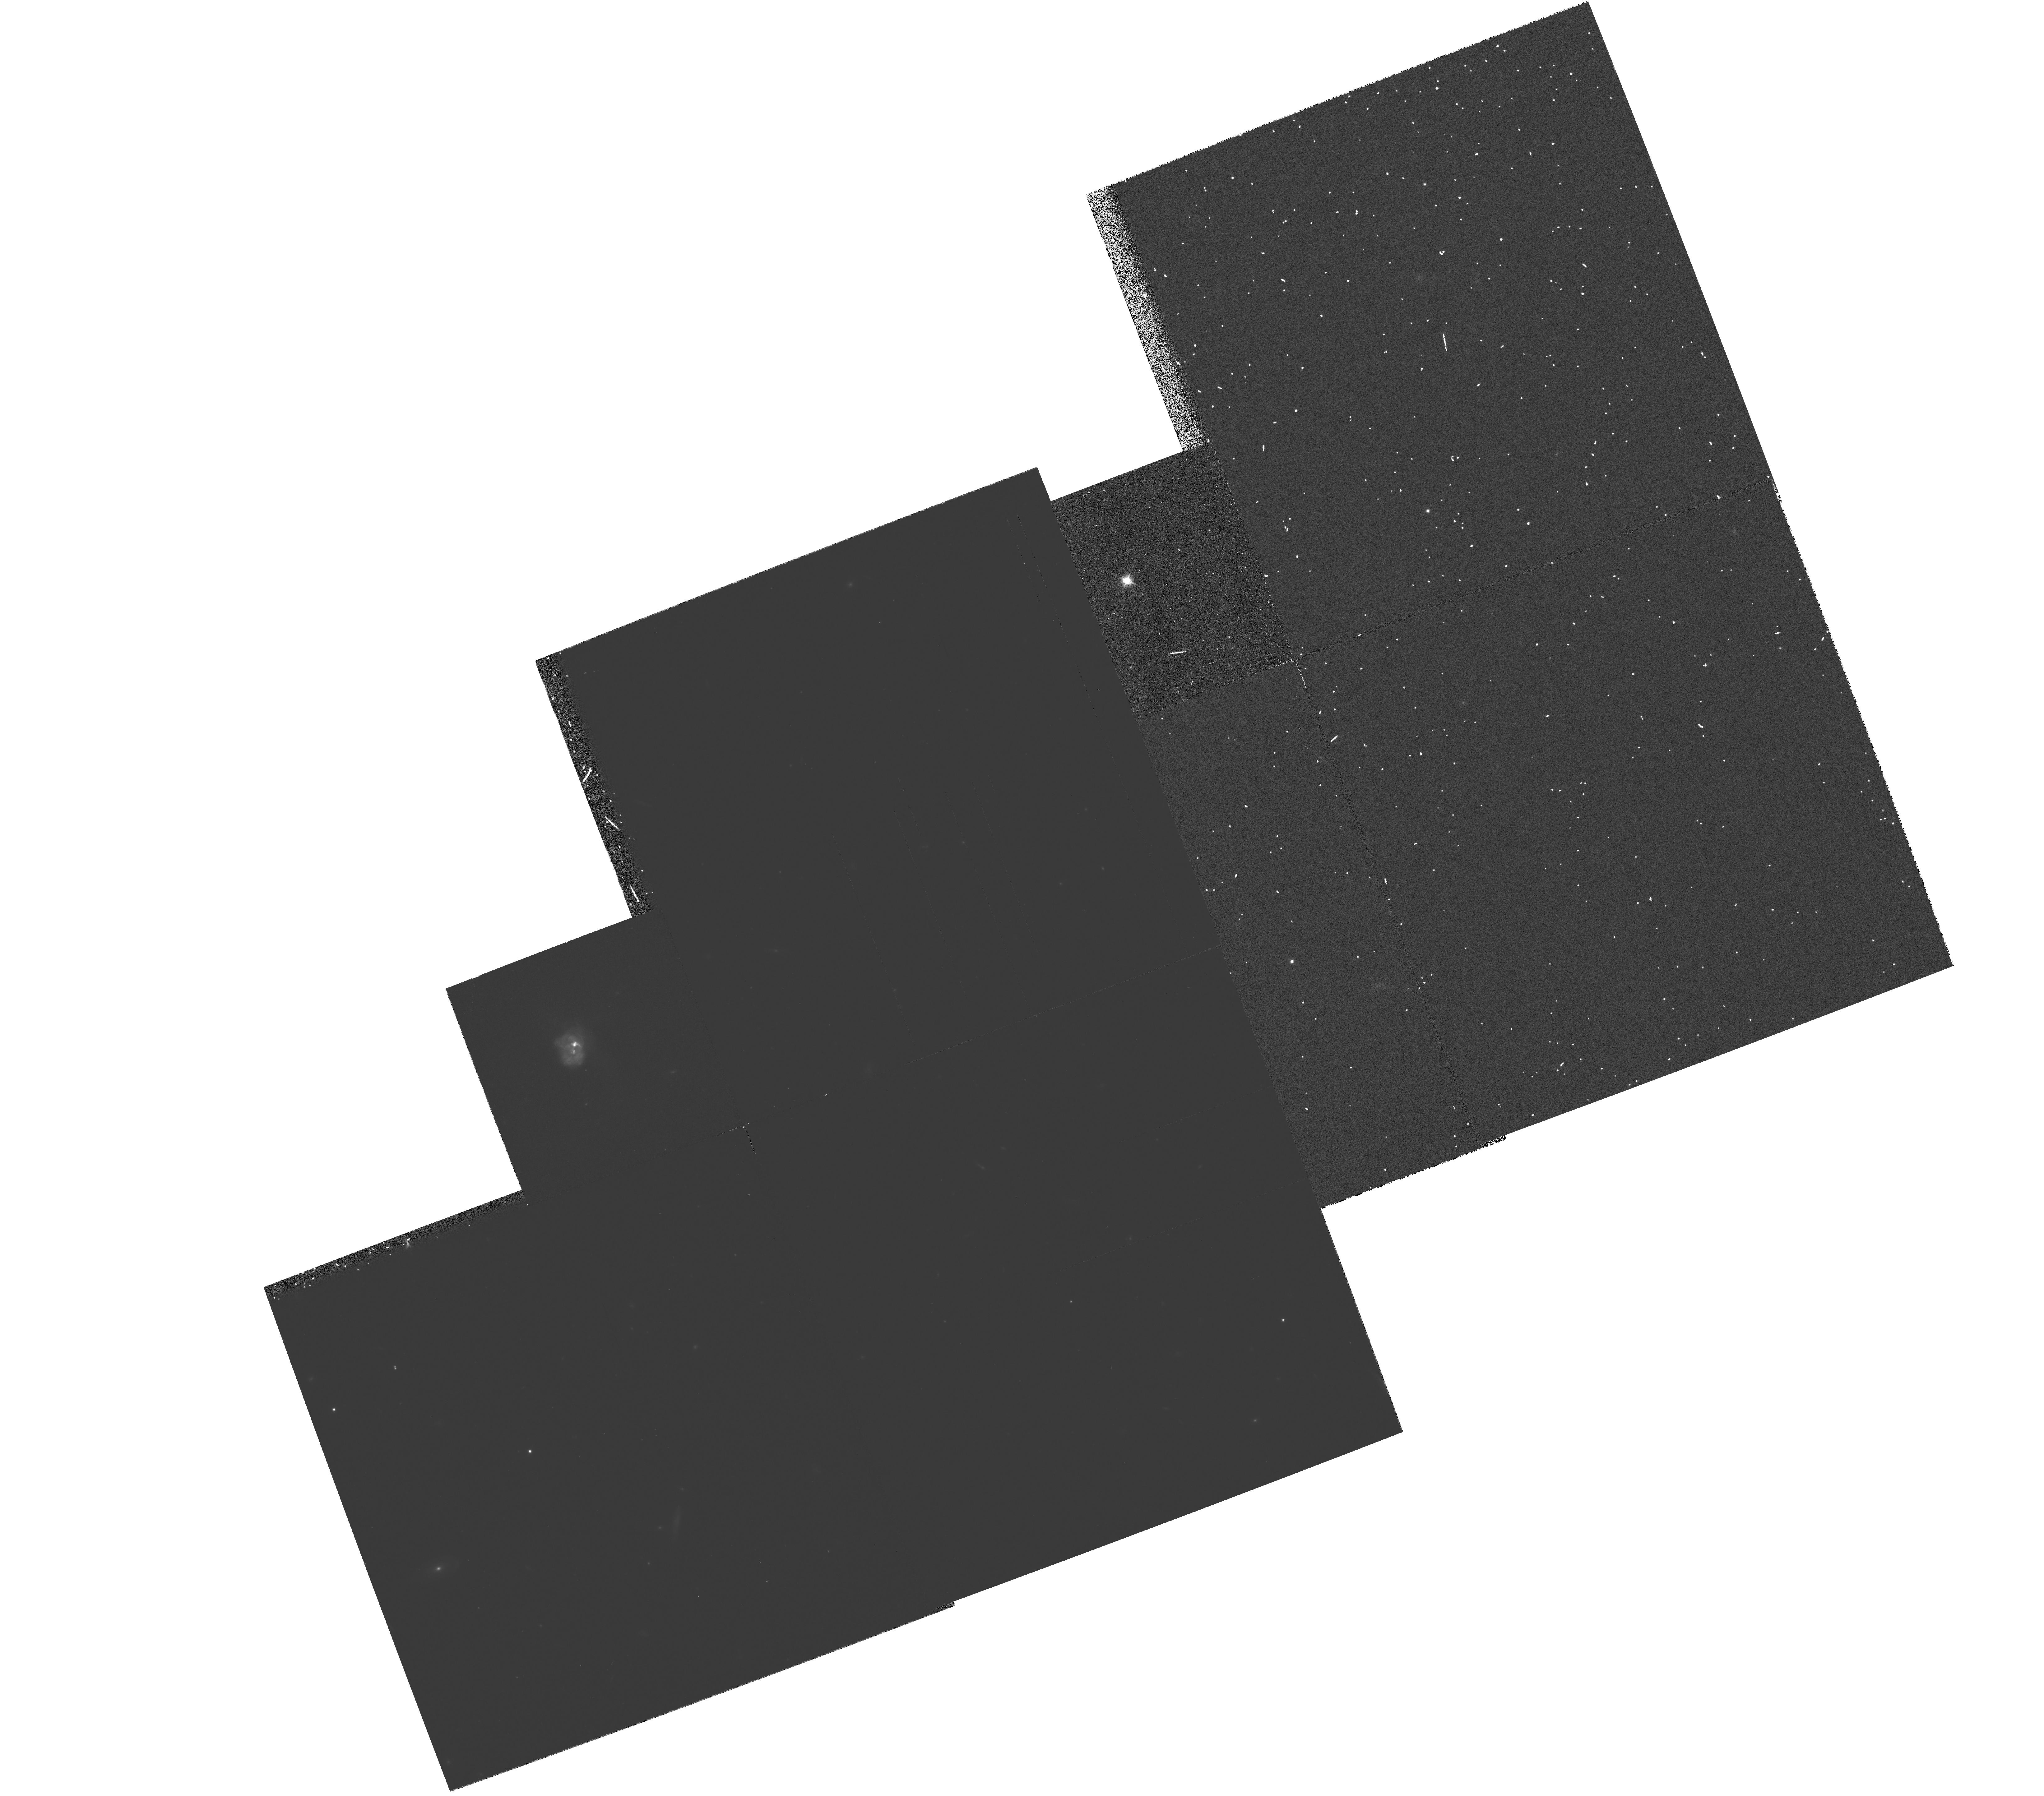
Target: MULTIPLE
Instrument: WFPC2/PC
Filter: F814W
Exposure: 20 min
Observation ID: hst_5982_06_wfpc2_pc_f814w_u2u206

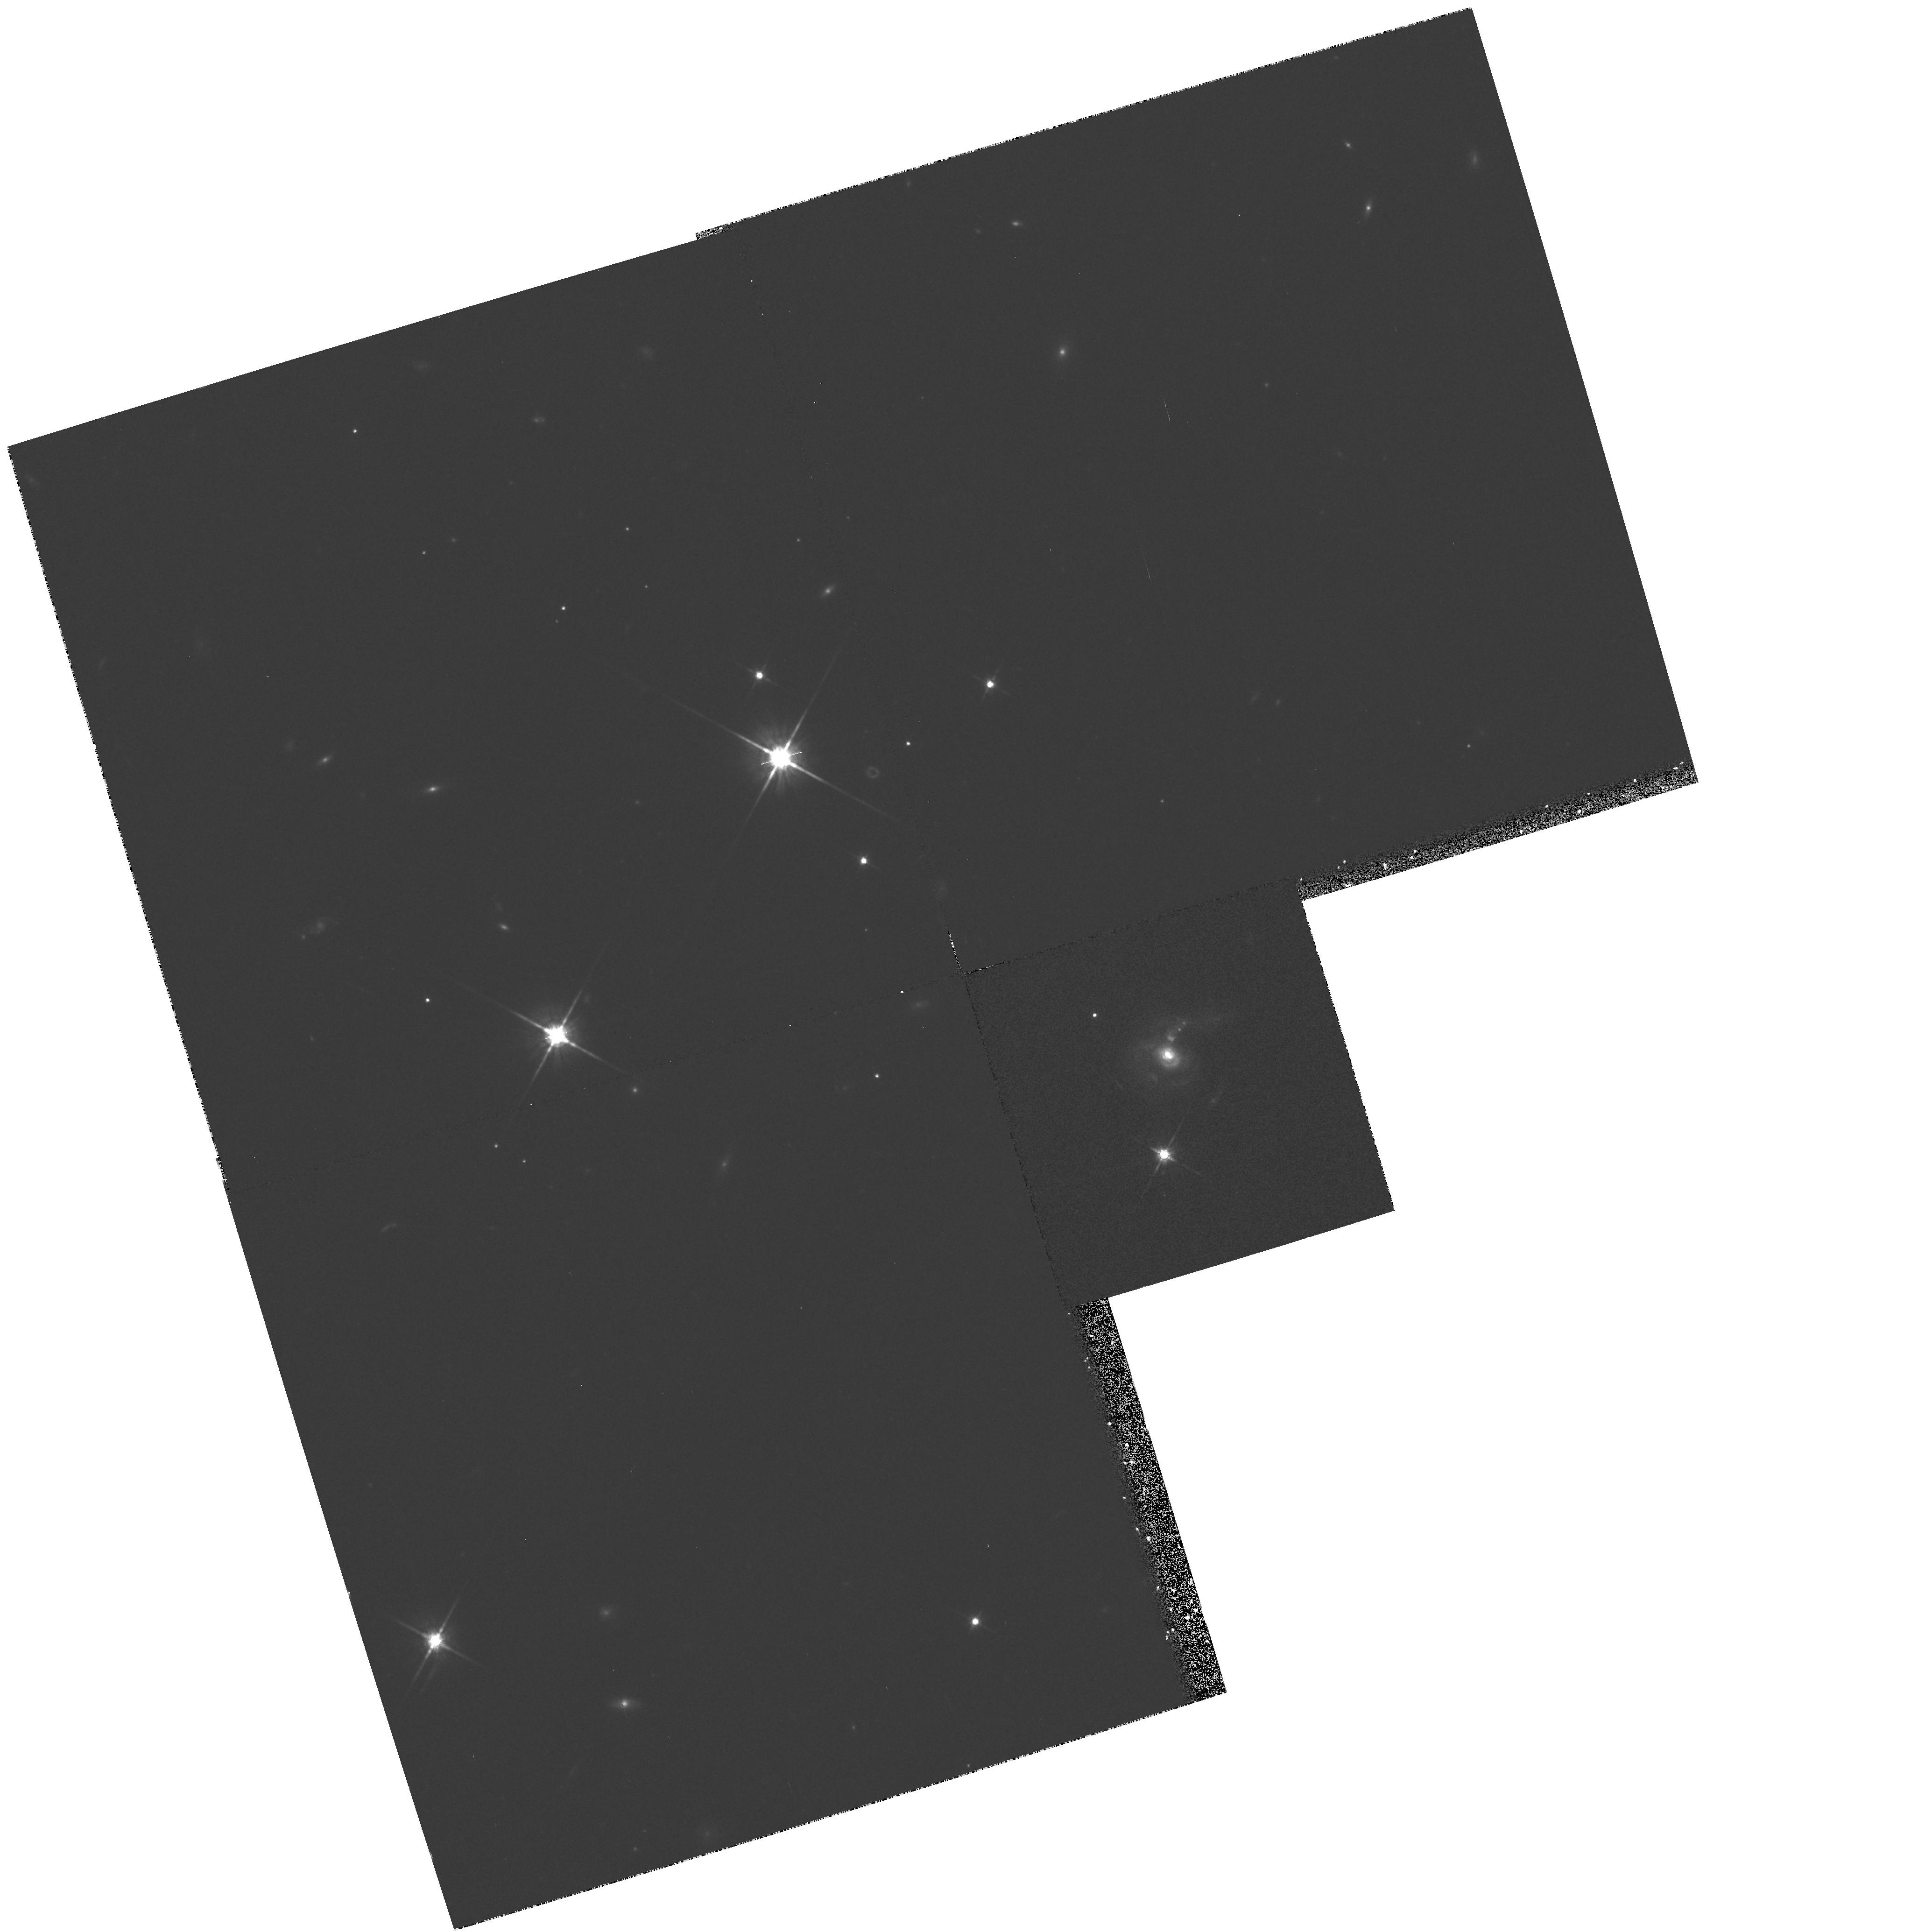
Target: IRAS17044+6720
Instrument: WFPC2/PC
Filter: F814W
Exposure: 18 min
Observation ID: hst_5982_04_wfpc2_pc_f814w_u2u204

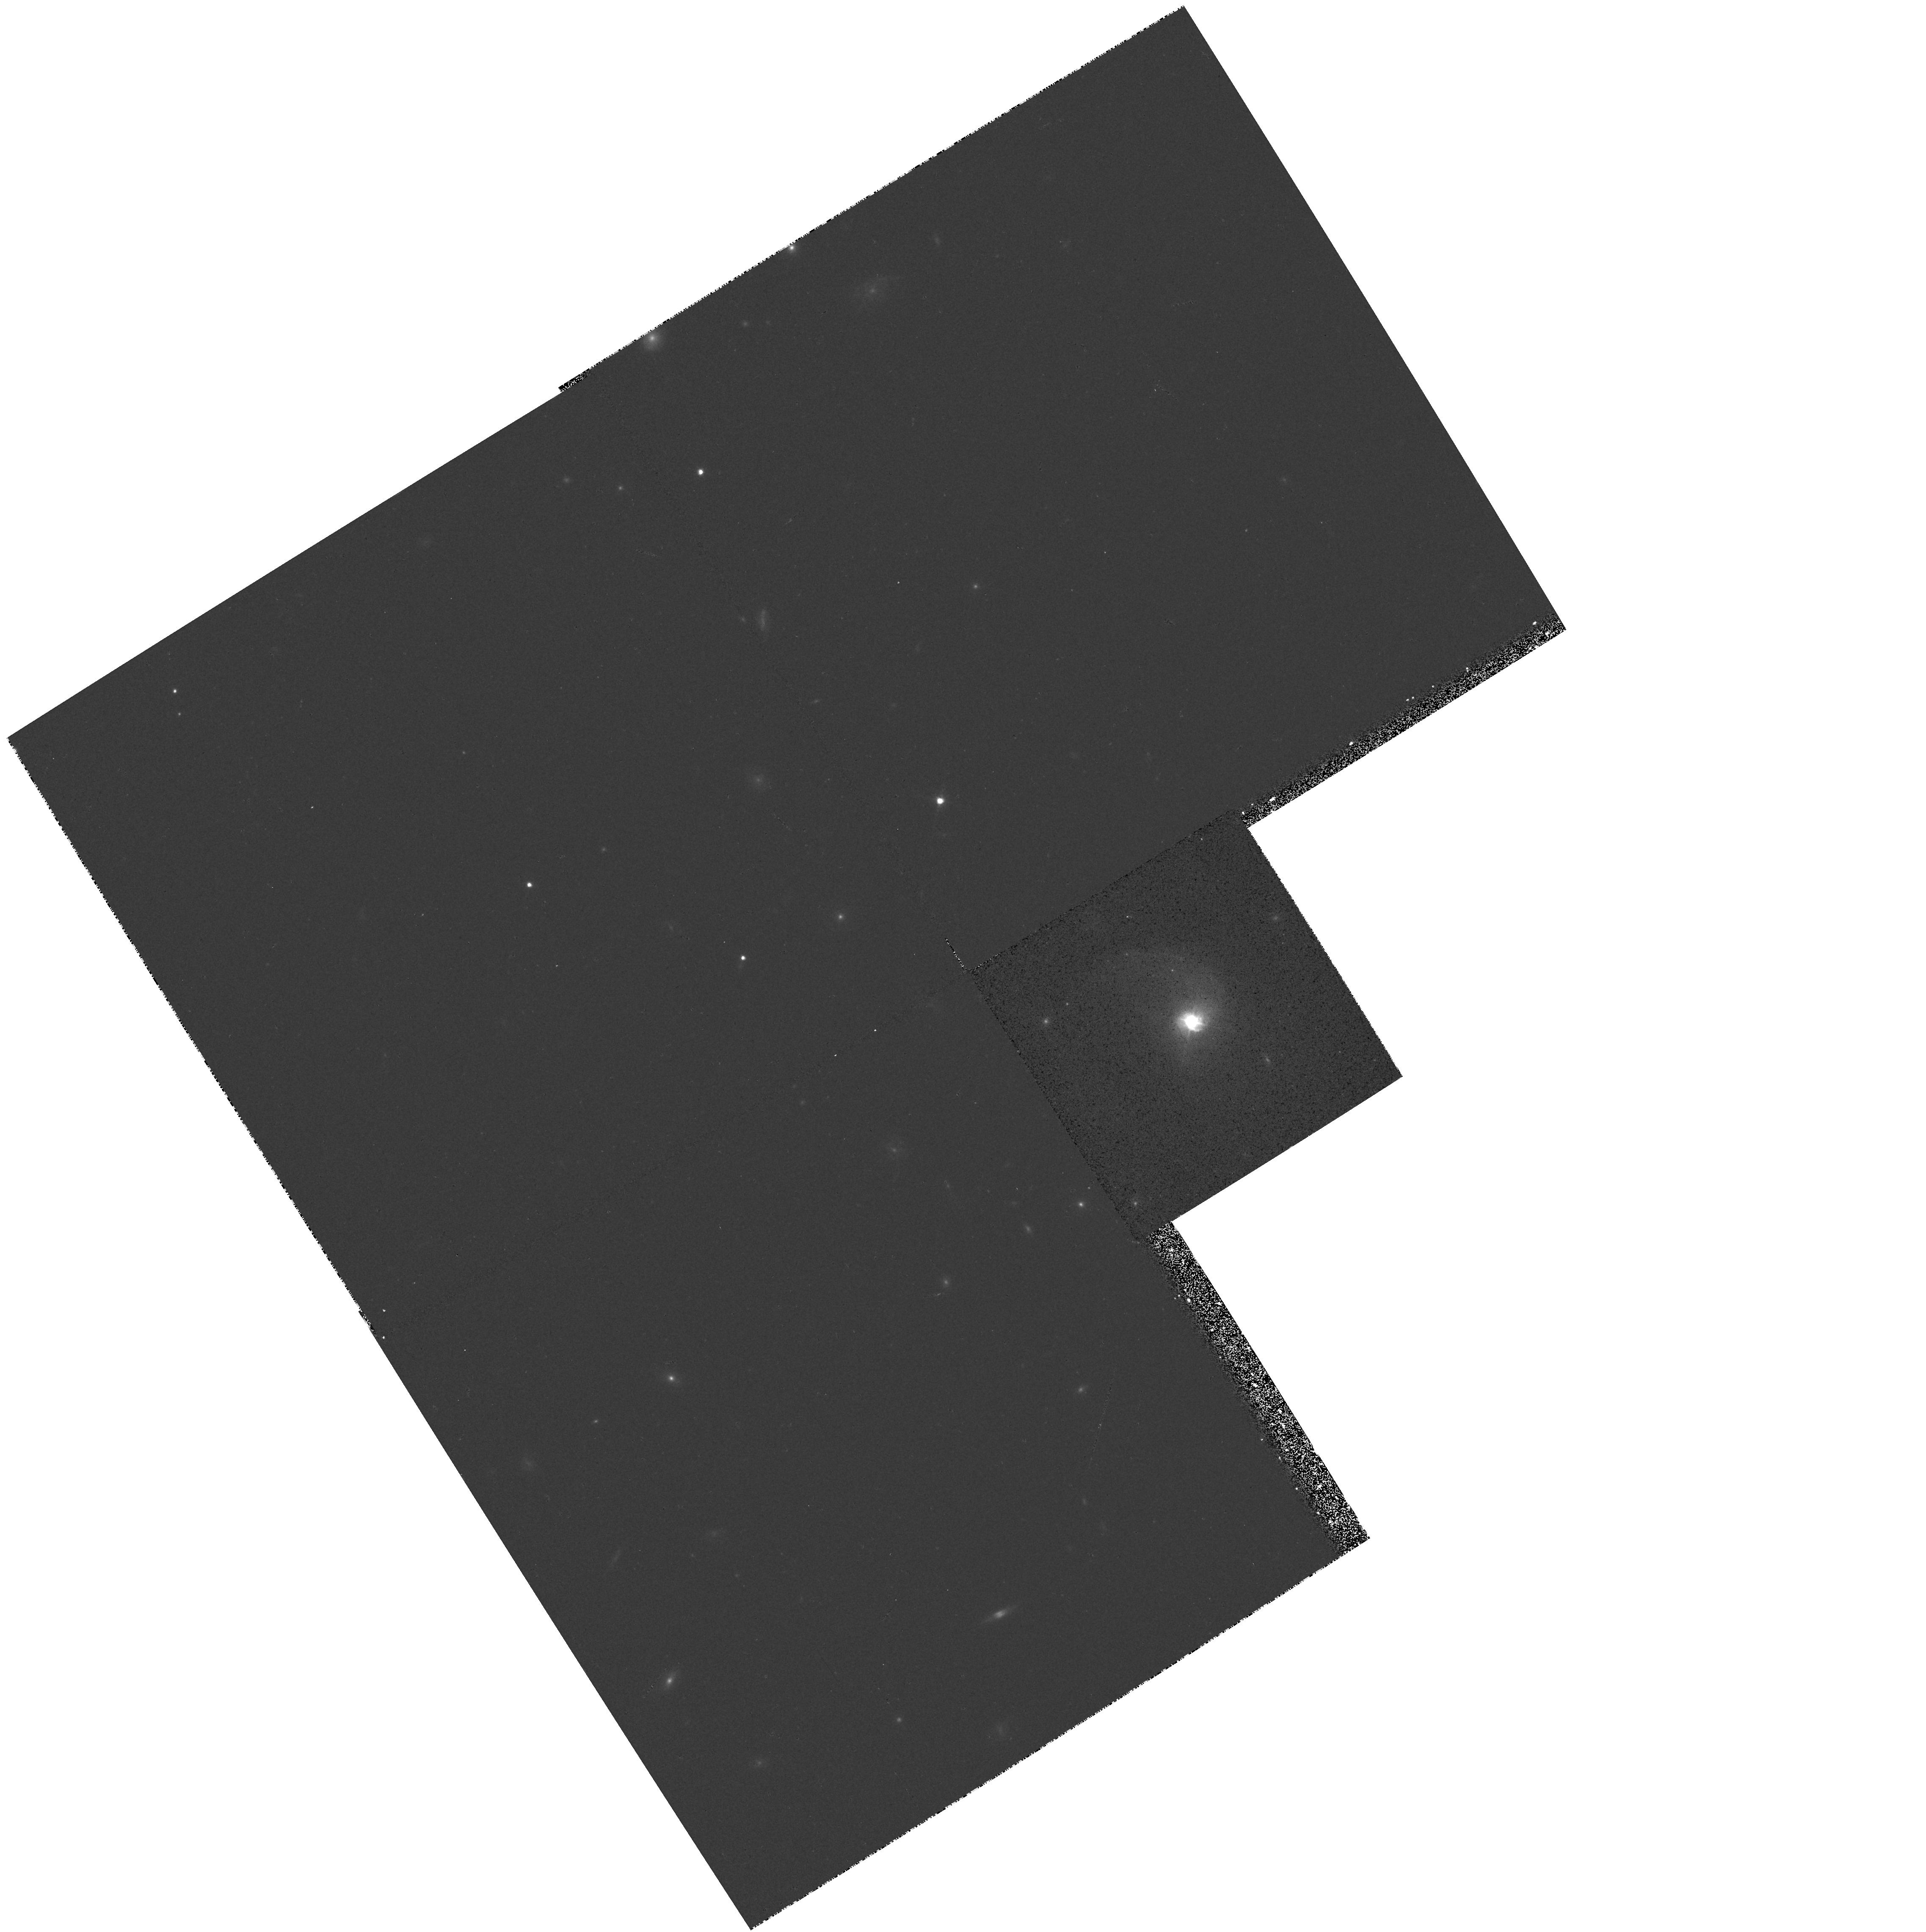
Target: MRK1014
Instrument: WFPC2/PC
Filter: F814W
Exposure: 8 min
Observation ID: hst_5982_02_wfpc2_pc_f814w_u2u202

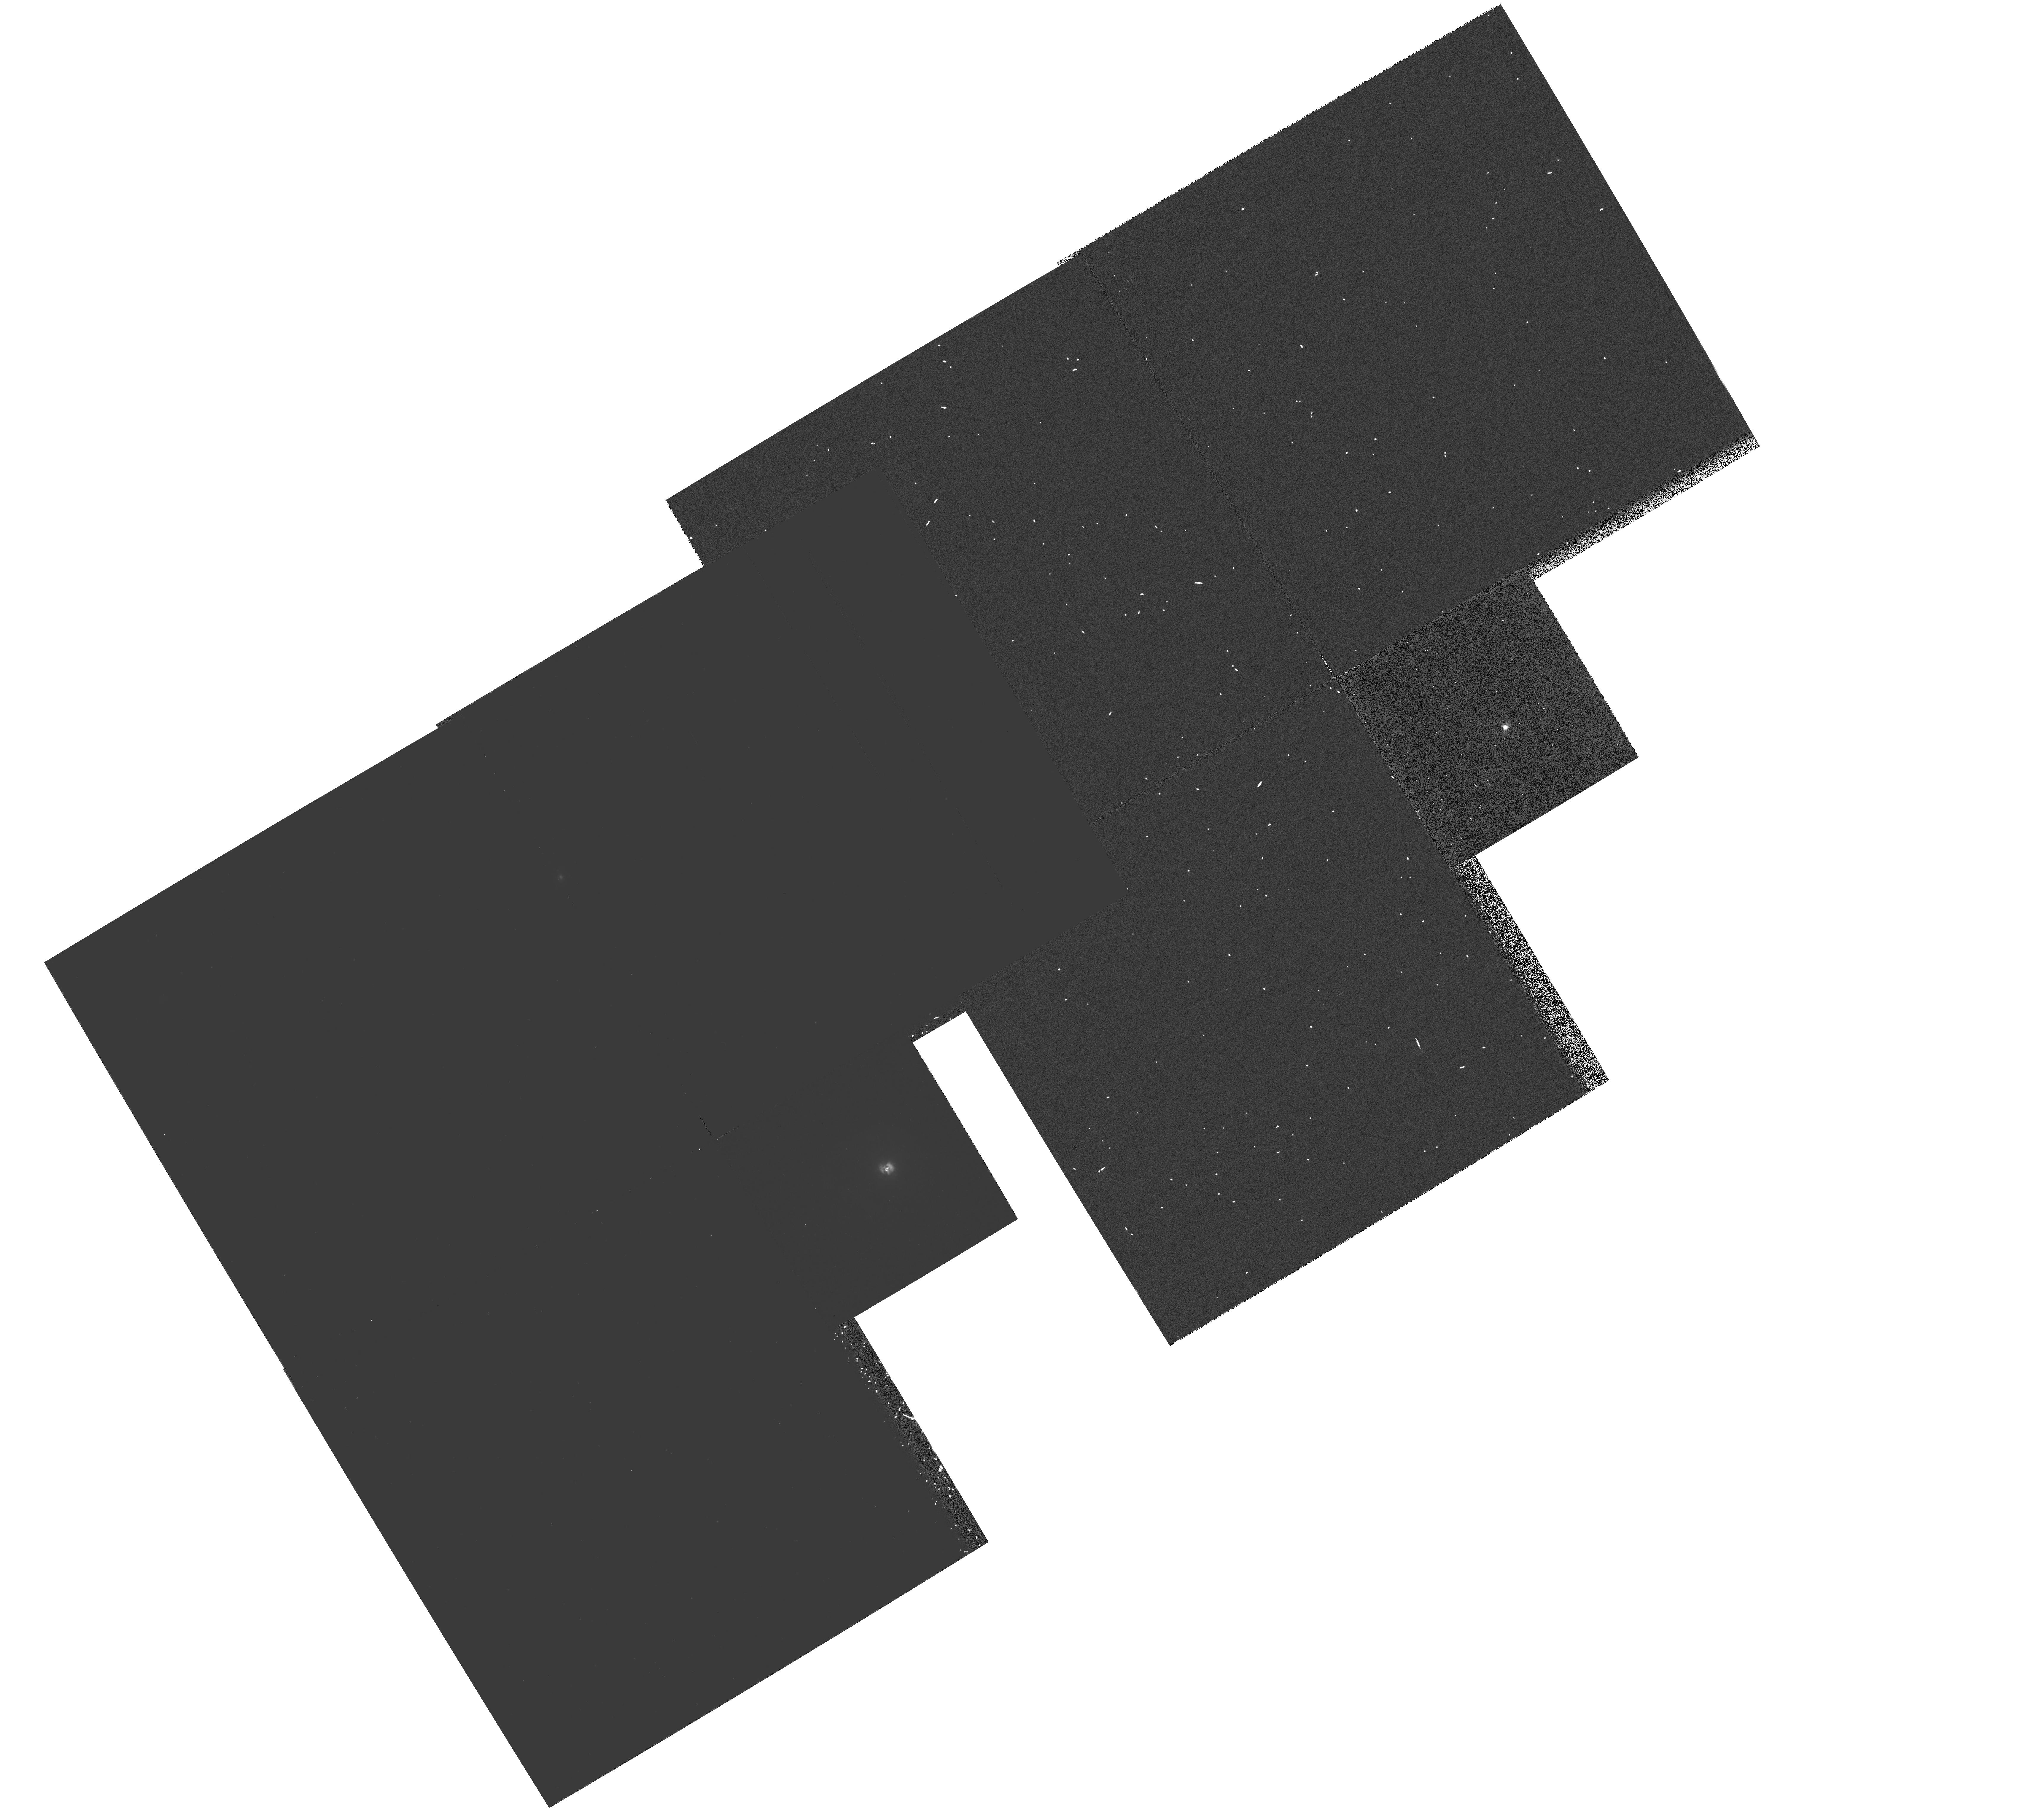
Target: MULTIPLE
Instrument: WFPC2/PC
Filter: F439W
Exposure: 48 min
Observation ID: hst_5982_03_wfpc2_pc_f439w_u2u203

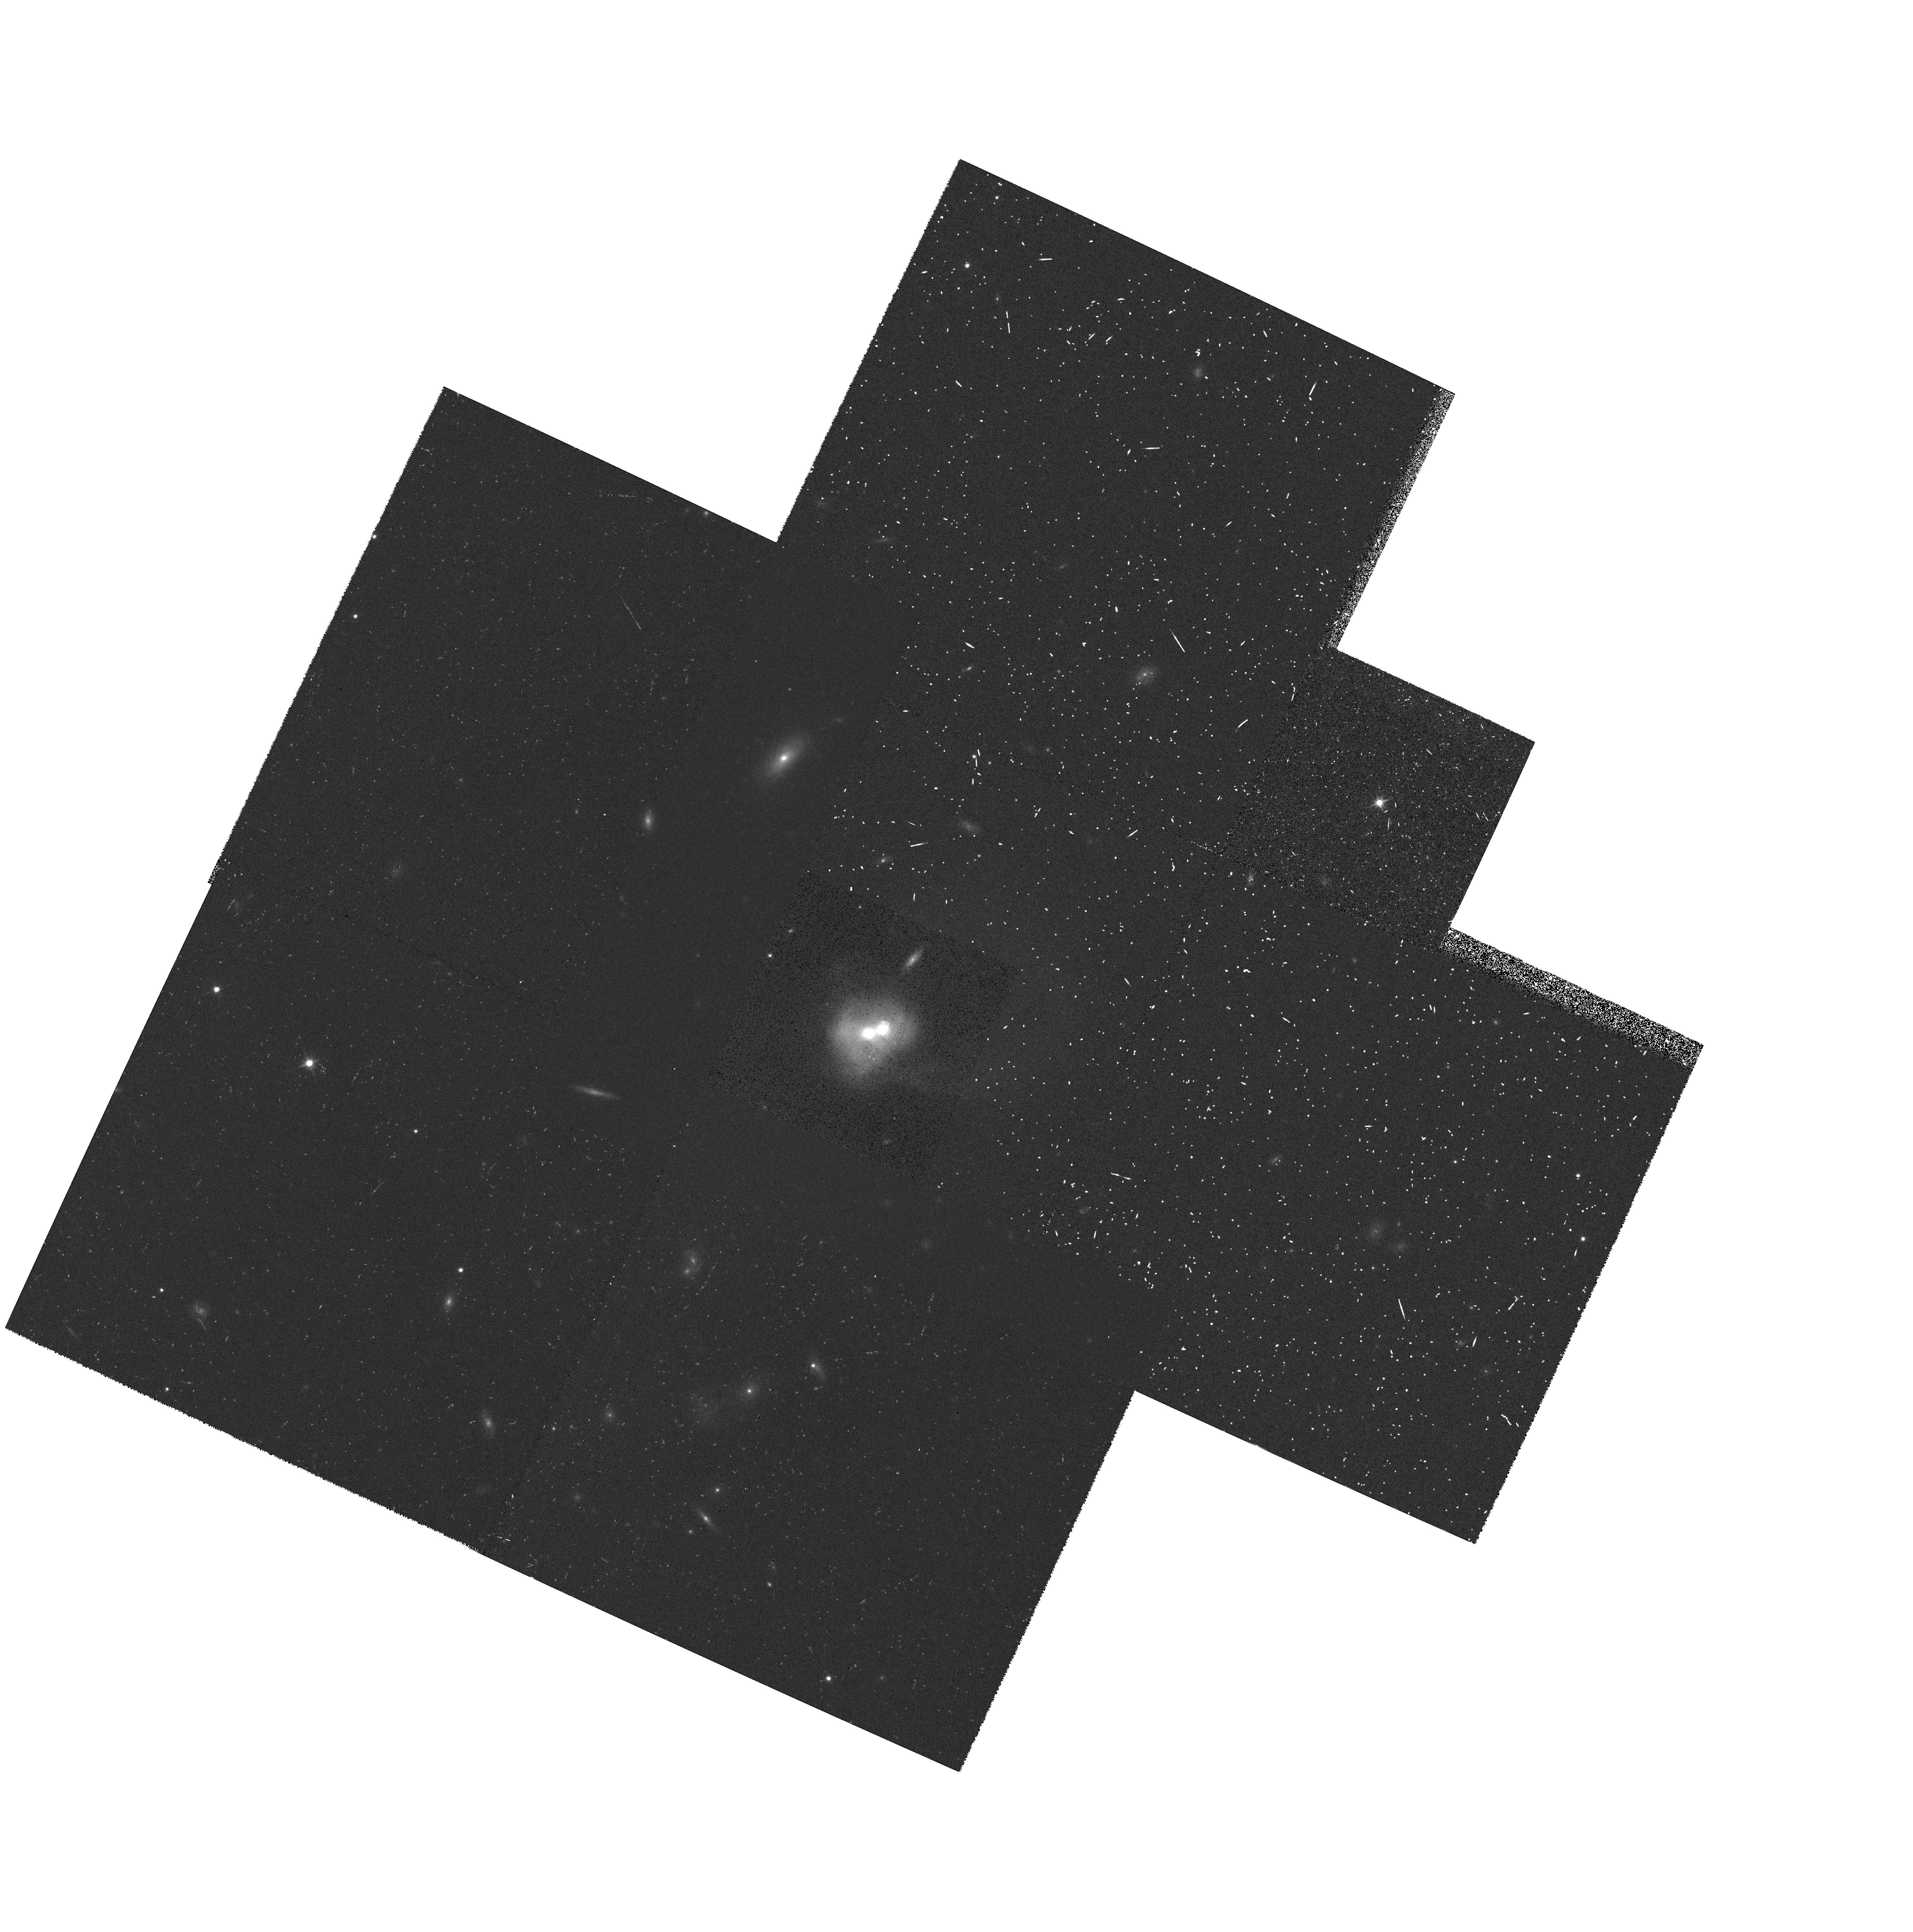
Target: MULTIPLE
Instrument: WFPC2/PC
Filter: F814W
Exposure: 16 min
Observation ID: hst_5982_08_wfpc2_pc_f814w_u2u208

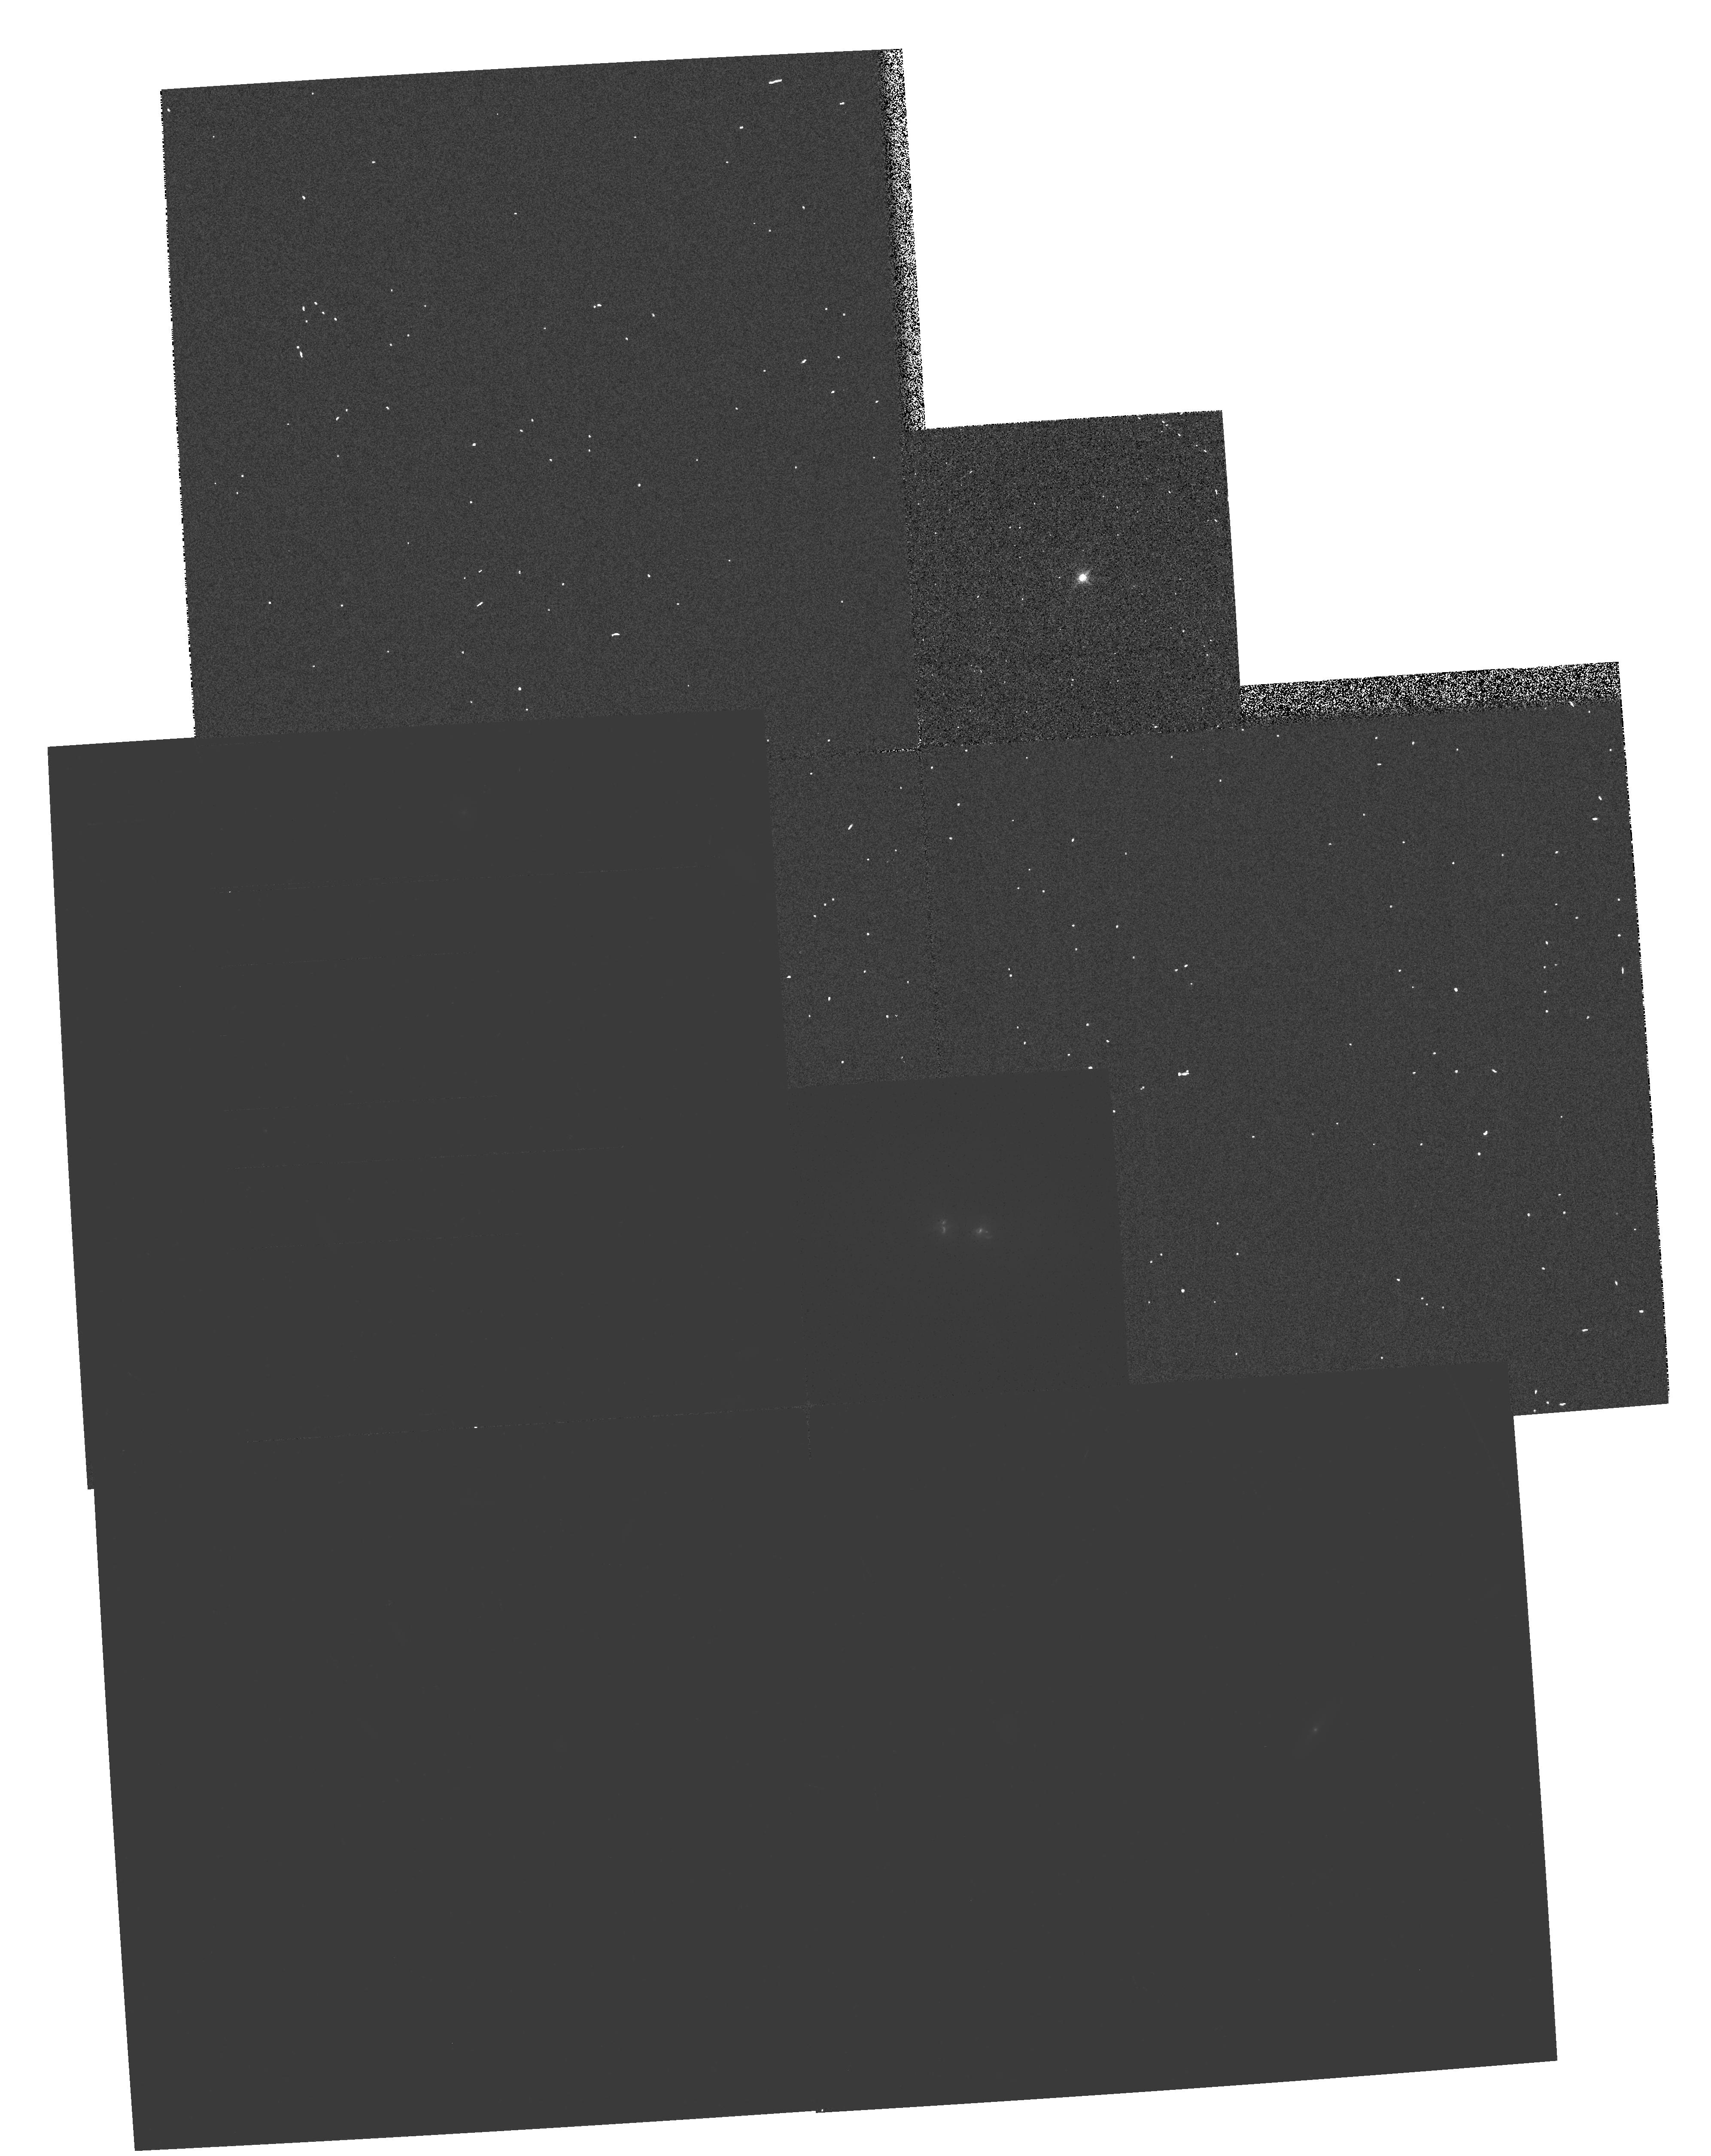
Target: MULTIPLE
Instrument: WFPC2/PC
Filter: F814W
Exposure: 6 min
Observation ID: hst_5982_09_wfpc2_pc_f814w_u2u209

IMAGING OF A COMPLETE SAMPLE OF THE NEAREST INFRARED QUASARS (PI: Sanders, David B.)

We propose high resolution imaging with the Planetary Camera (PC) of a nearly complete sample (10/12) of the nearest infrared quasars that have been discovered in the IRAS database. These objects appear to represent a critical evolutionary link between ultraluminous infrared galaxies and optical QSOs. Ground-based observations suggest that these objects contain a mixture of nuclear starburst and AGN components, both of which are fueled by a tremendous reservoir of molecular gas that has been funneled into the merger nucleus during the merger of two gas- rich galaxies. PC images in B and I filters will be used to trace the distribution of different stellar populations, to separate out point source components, to trace the effects of the merger process in these galaxies, and to search for the presence of bars or other such structures that may serve to funnel gas or stars into a putative central AGN. (Note: This proposal was awarded time in the first call for Cycle 1, but was subsequently given supplemental status in the reassessment phase to carry out a limited search for double nuclei, but it was never executed. A limited search for double nuclei in 5 objects was carried out with FOC/96 in Cycle 2.)